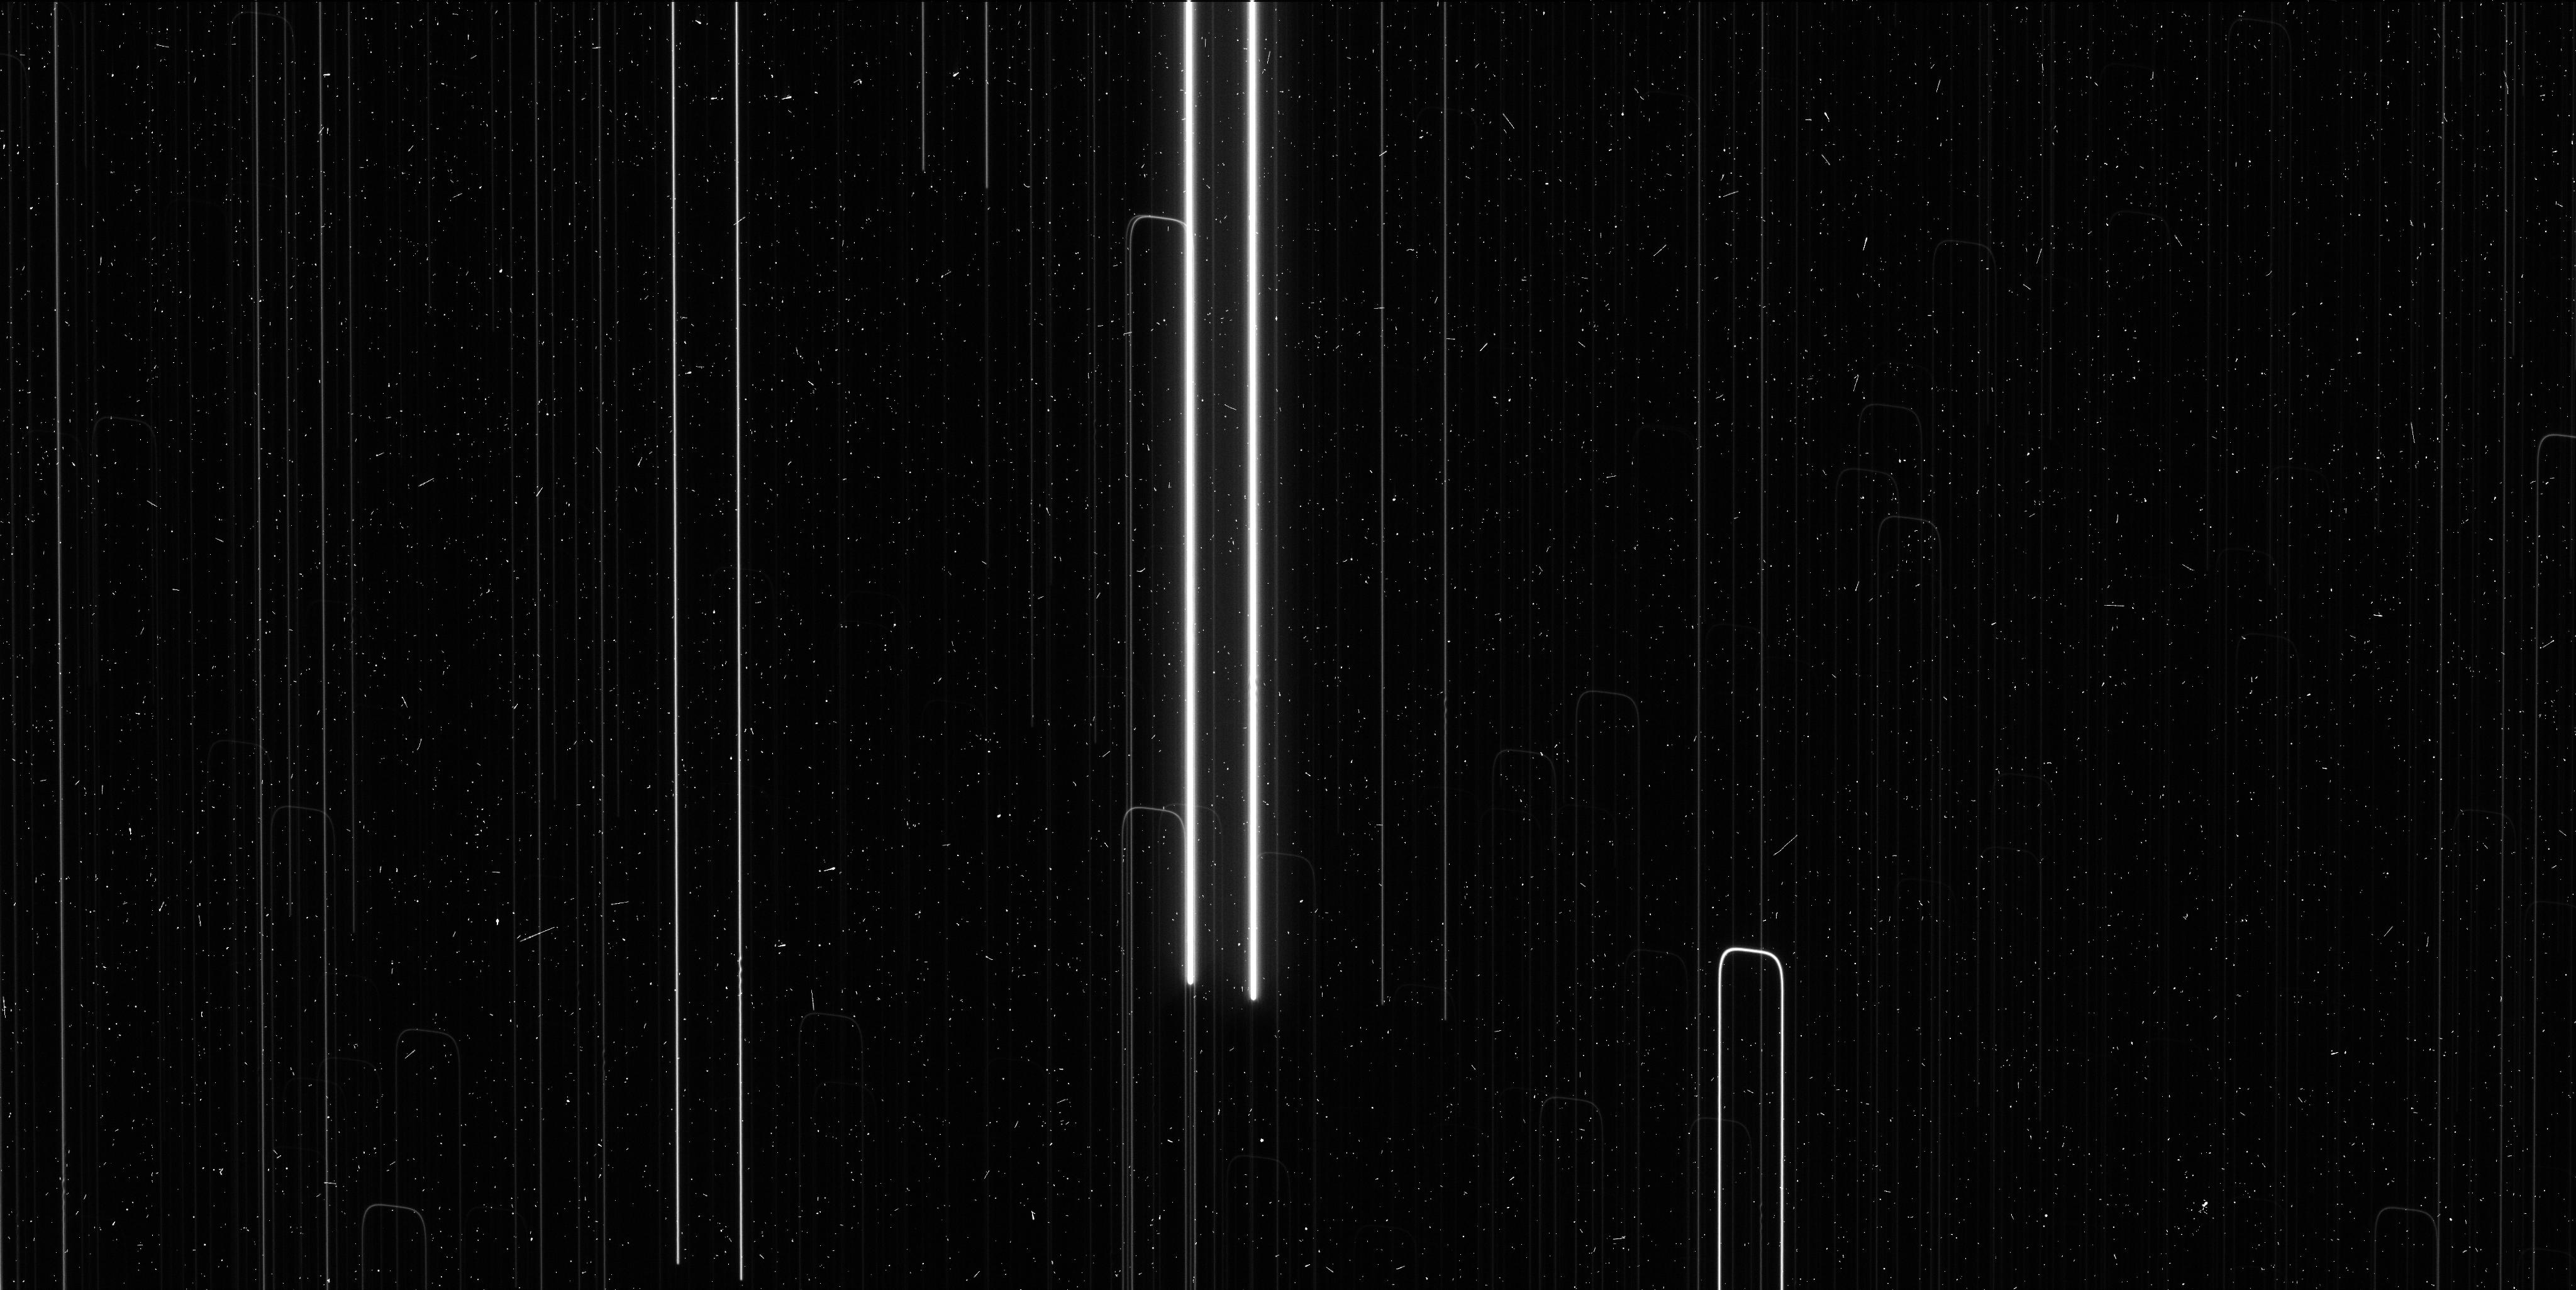
Target: V-AQ-CAR. Instrument: WFC3/UVIS. Filter: F621M. Exposure: 6 min. Observation ID: icir07sxq

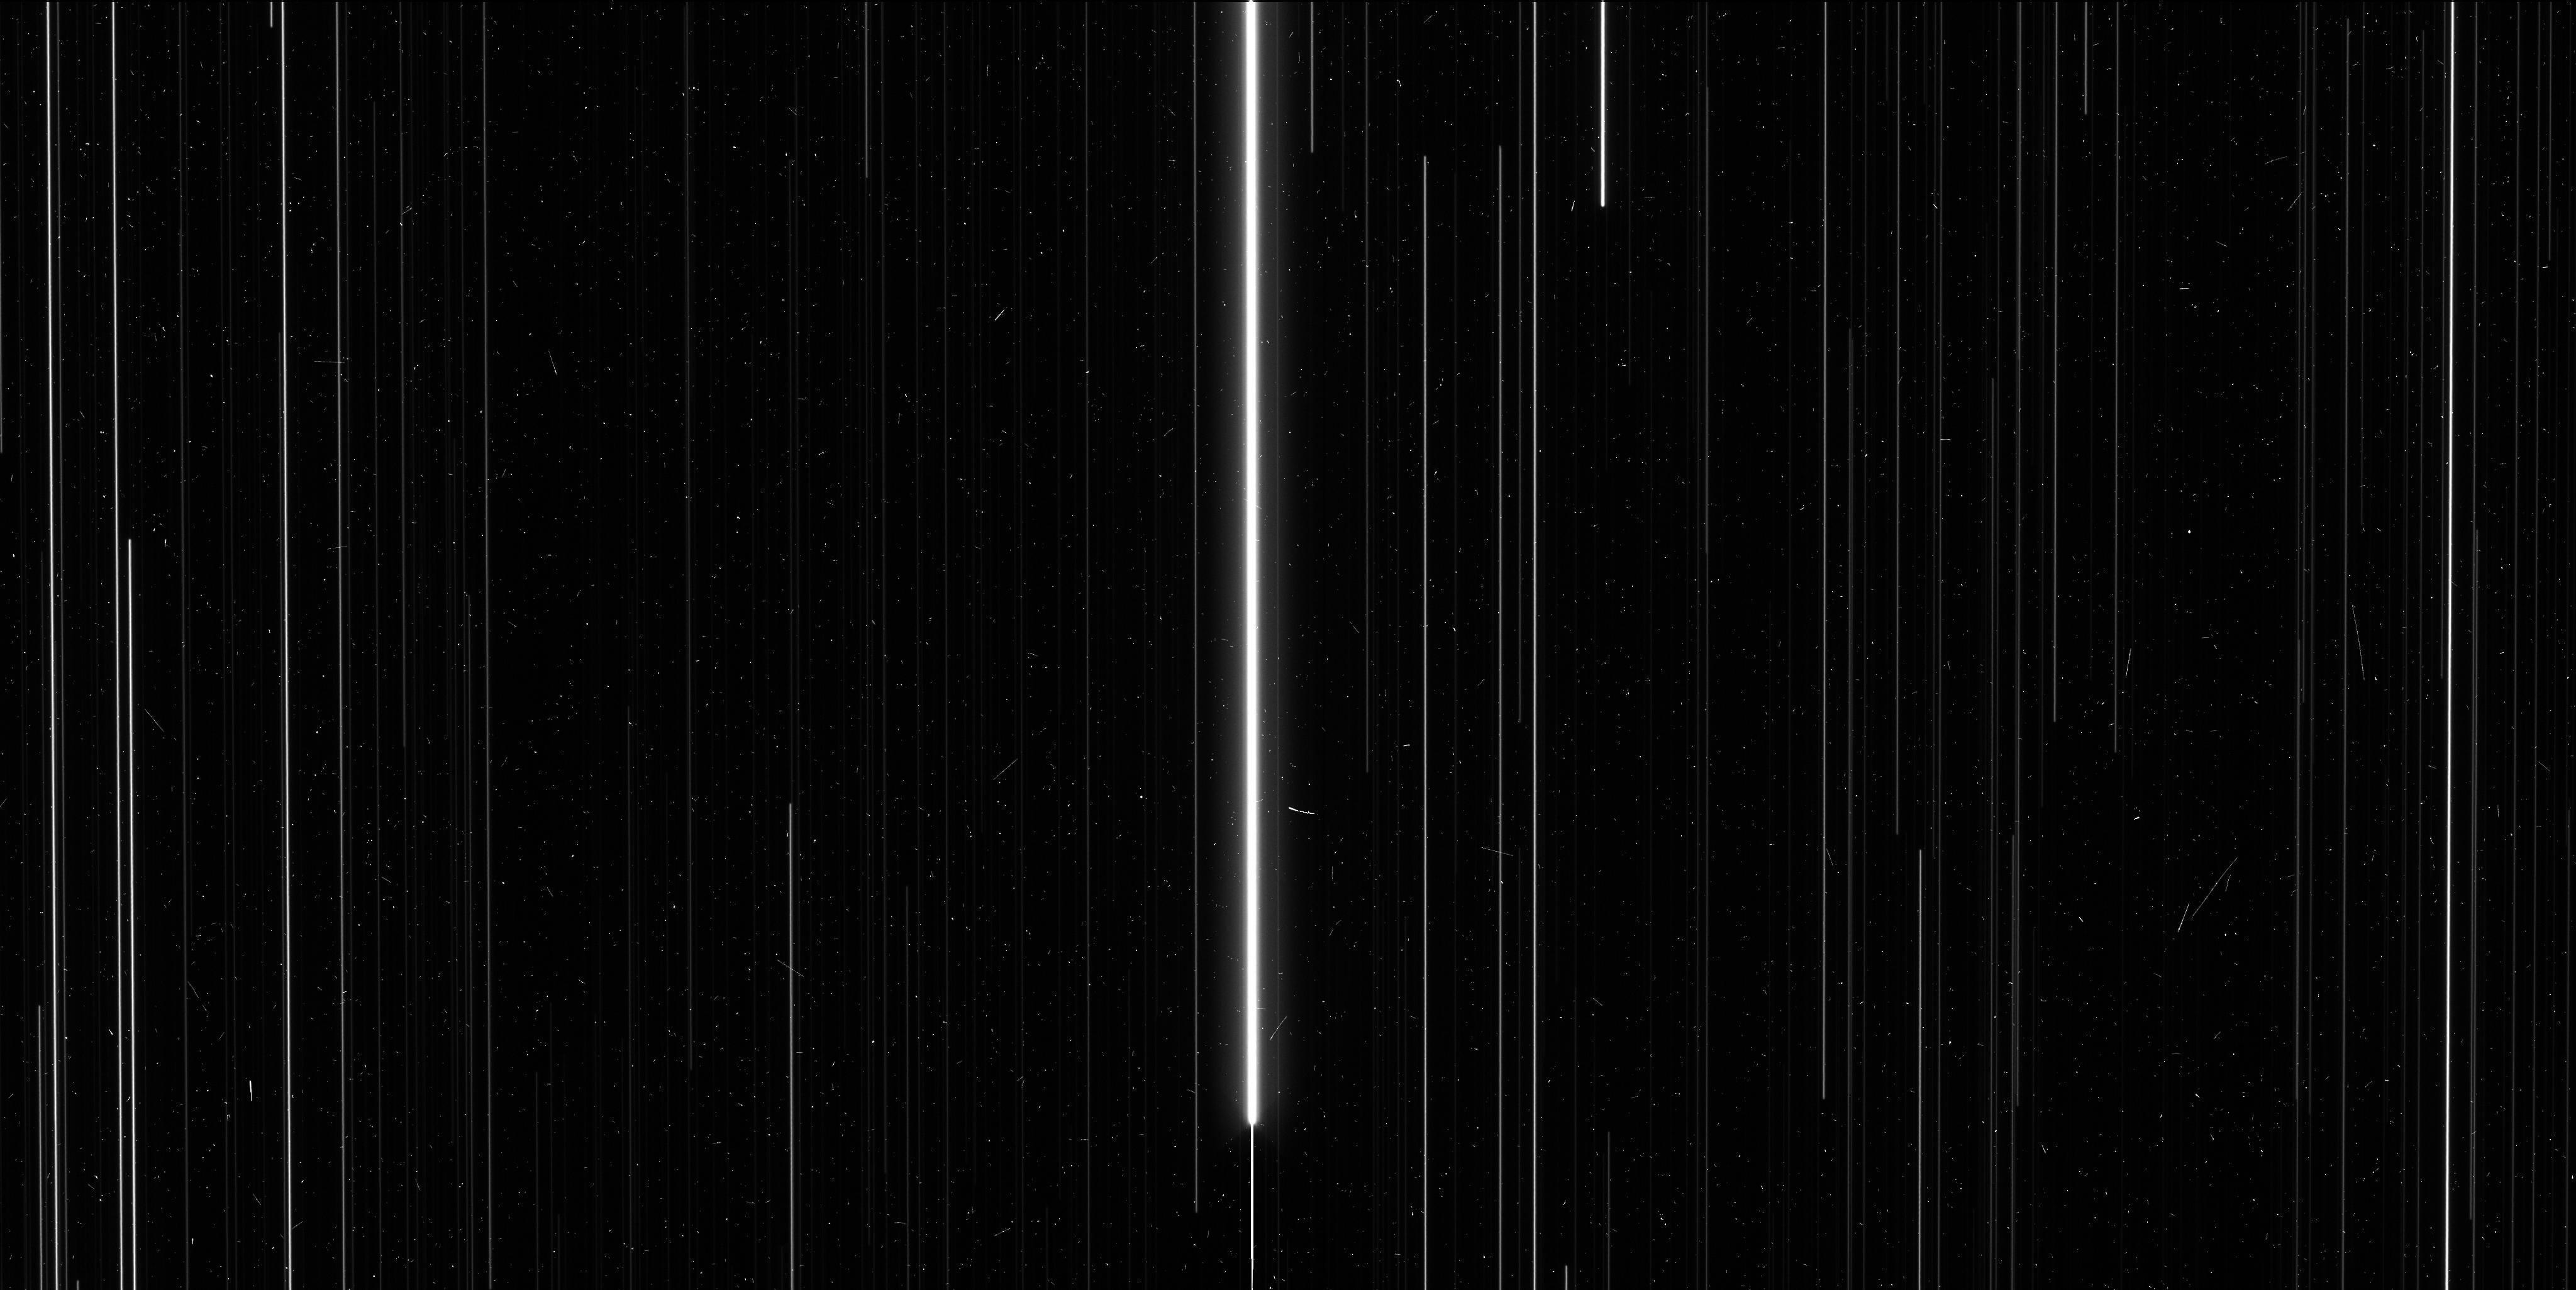
Target: V-HW-CAR. Instrument: WFC3/UVIS. Filter: F606W. Exposure: 6 min. Observation ID: icir08x8q

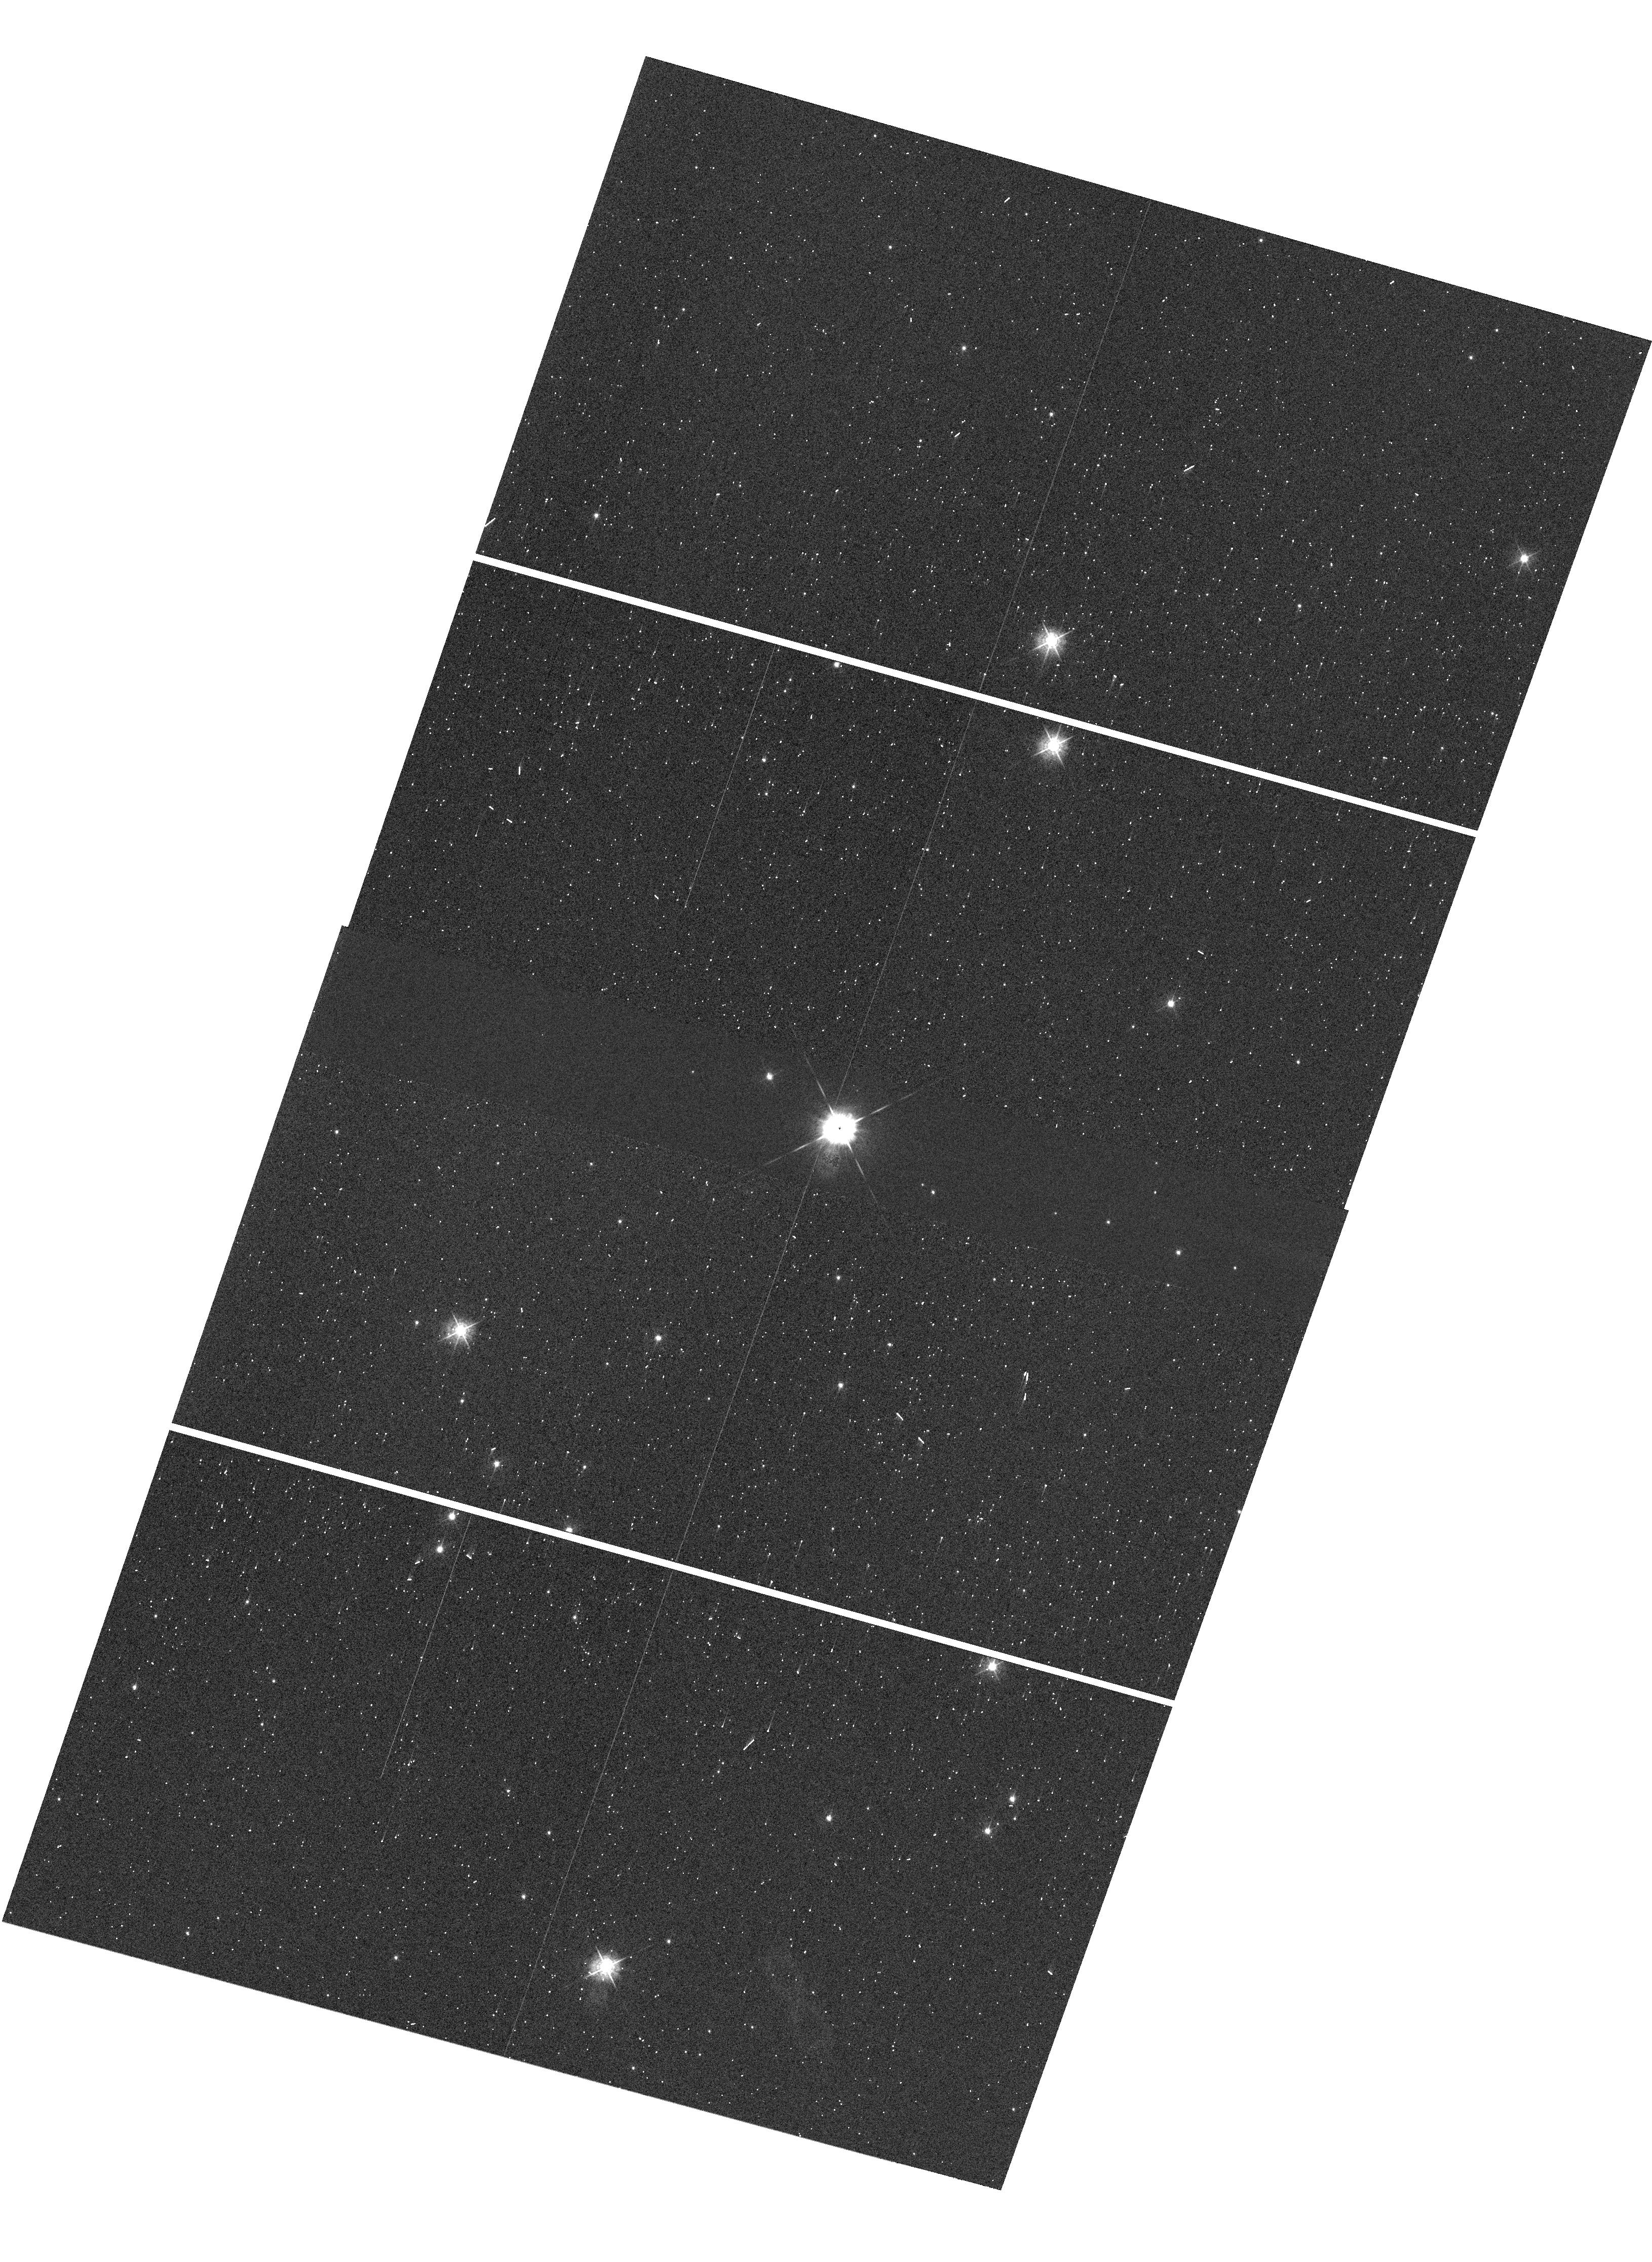
Target: V-SS-CMA. Instrument: WFC3/UVIS. Filter: F547M. Exposure: 1 min. Observation ID: hst_13678_03_wfc3_uvis_f547m_icir03

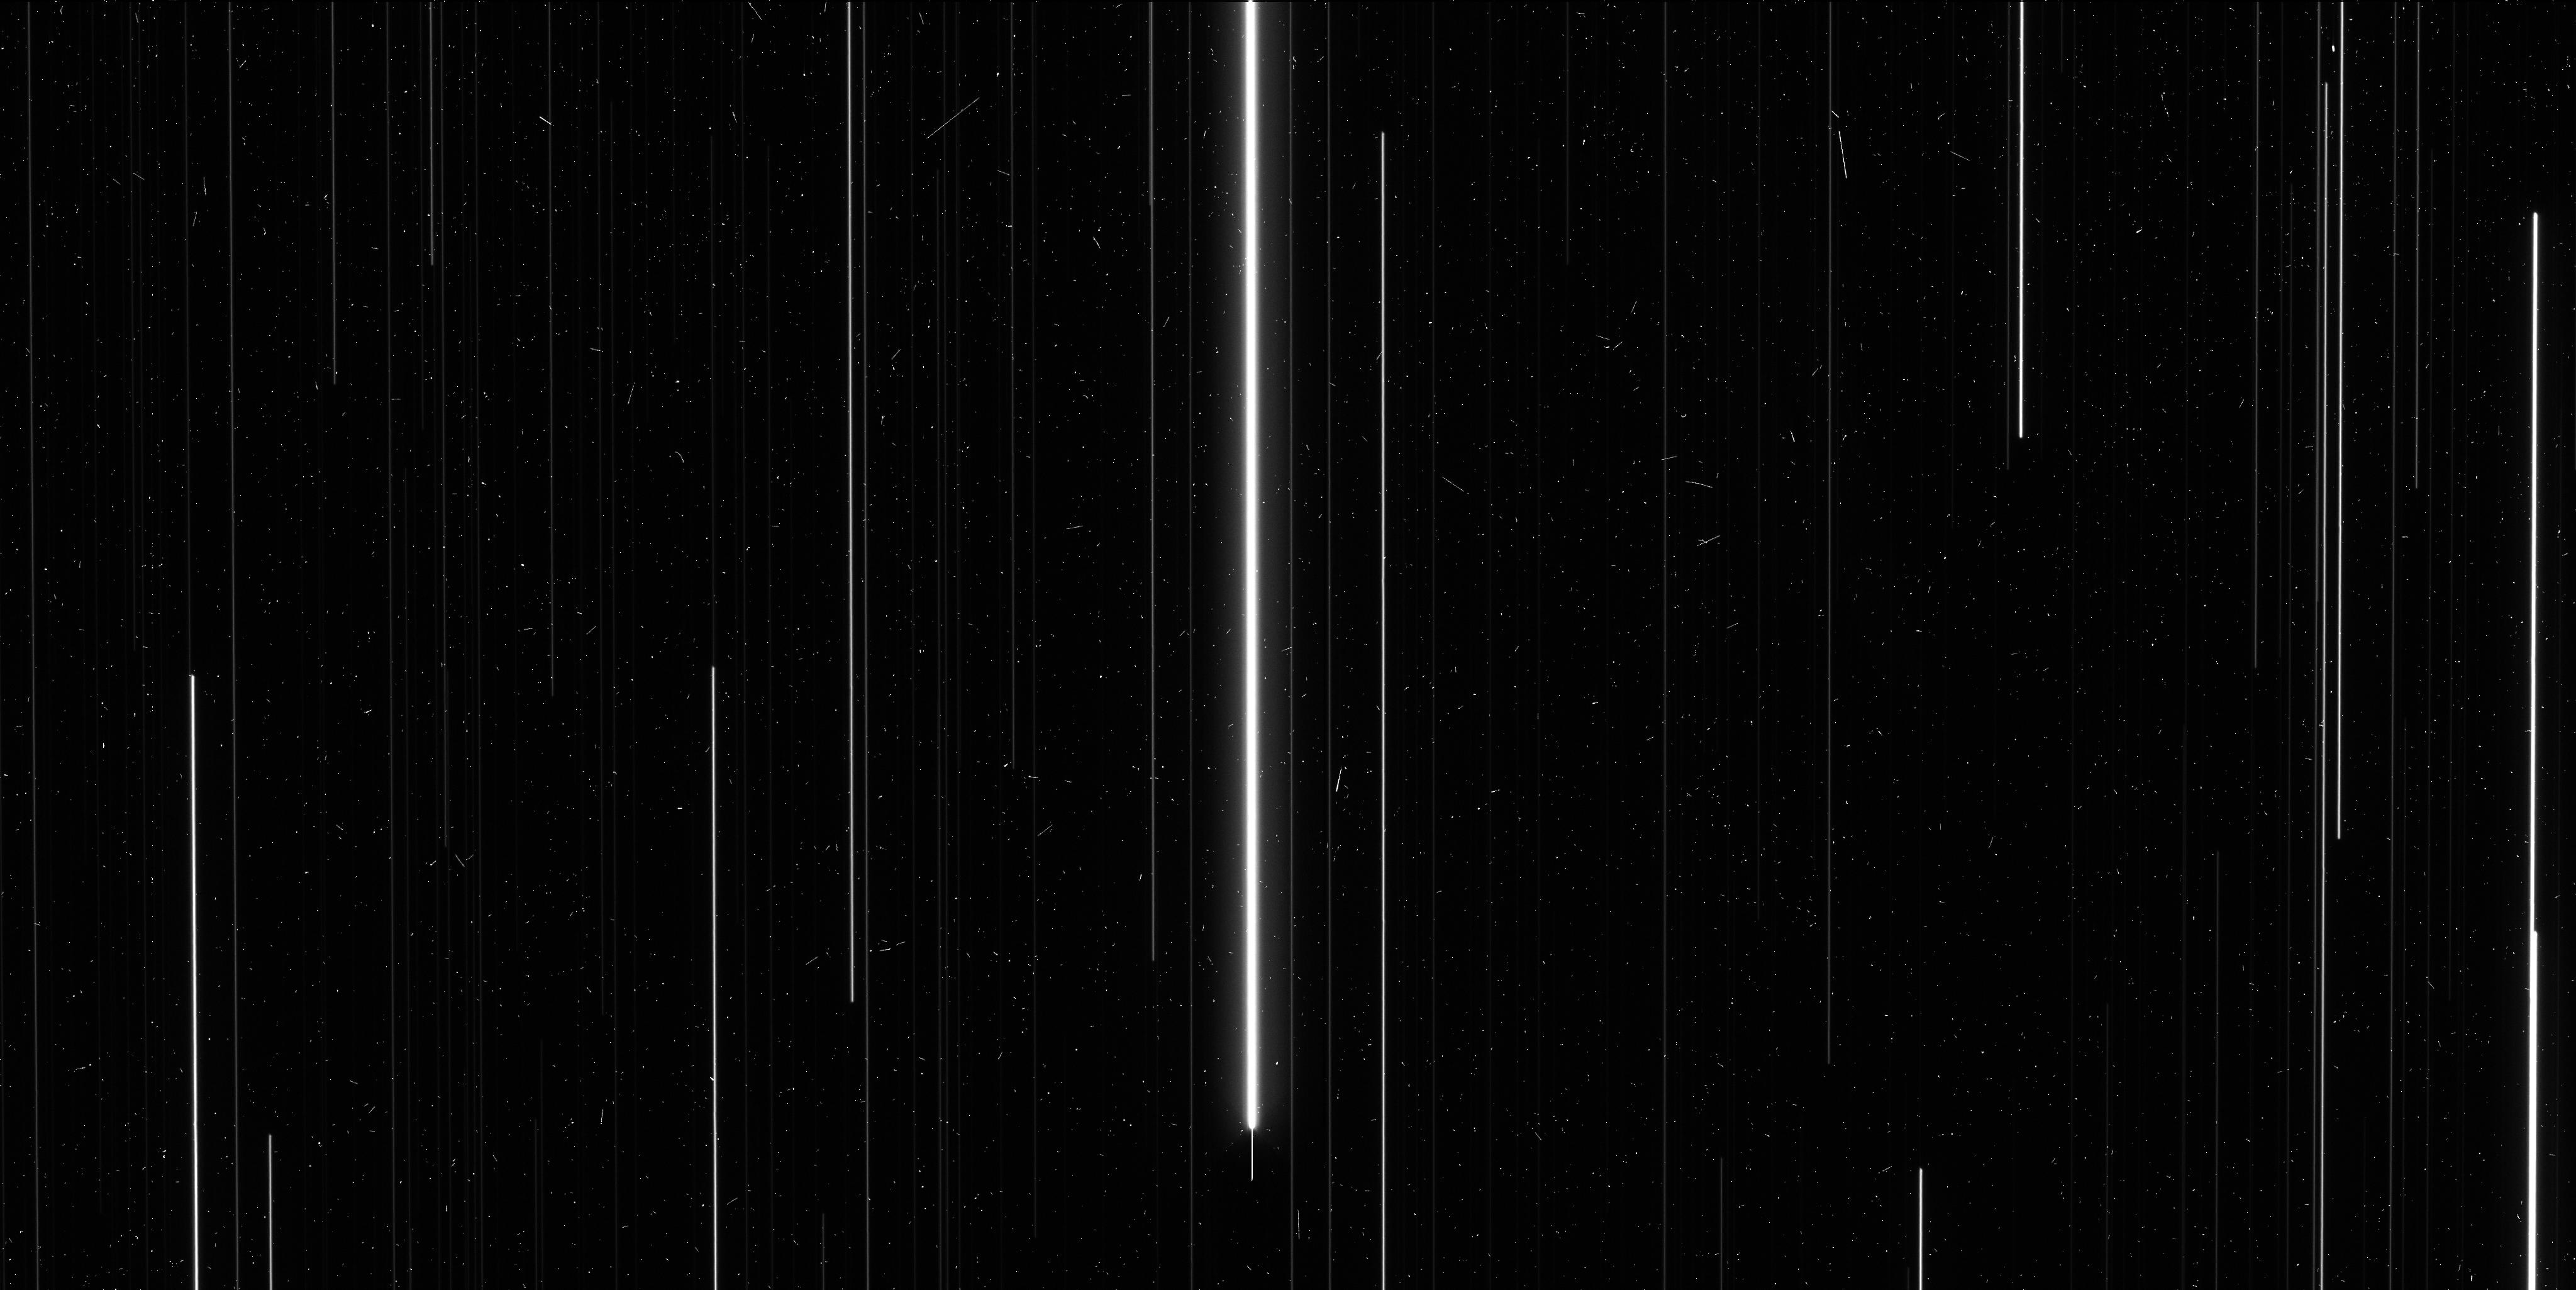
Target: V-DD-CAS. Instrument: WFC3/UVIS. Filter: F606W. Exposure: 6 min. Observation ID: icir09ejq

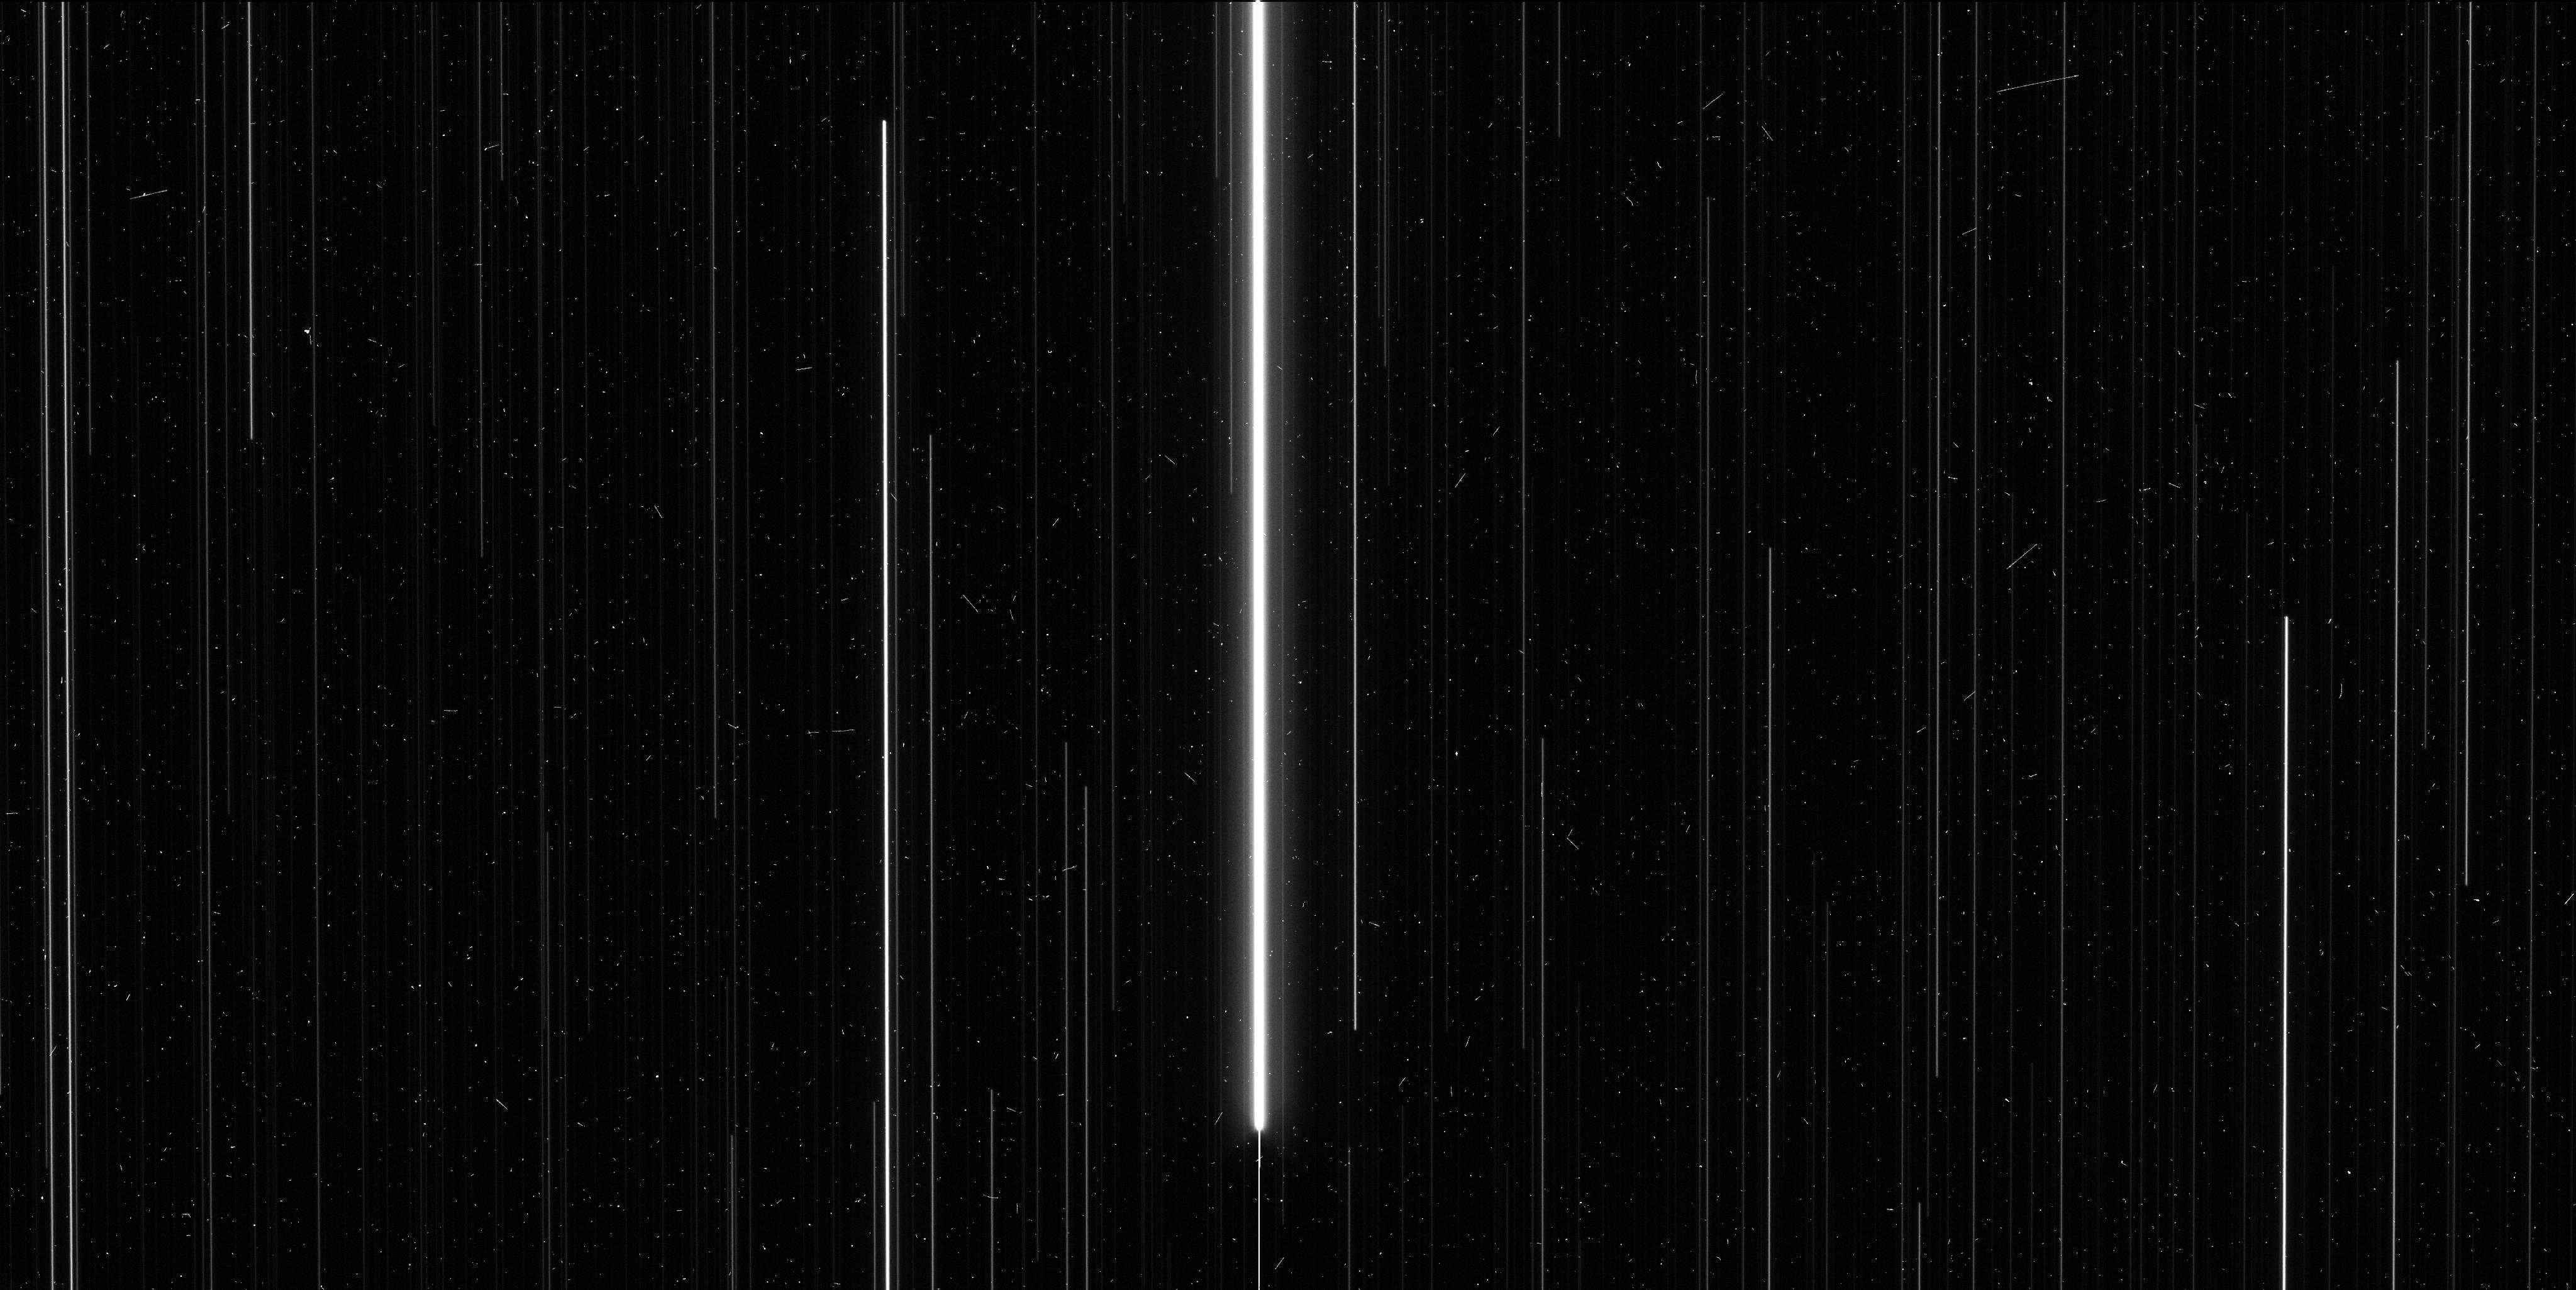
Target: V-XY-CAR. Instrument: WFC3/UVIS. Filter: F606W. Exposure: 6 min. Observation ID: icir01qwq

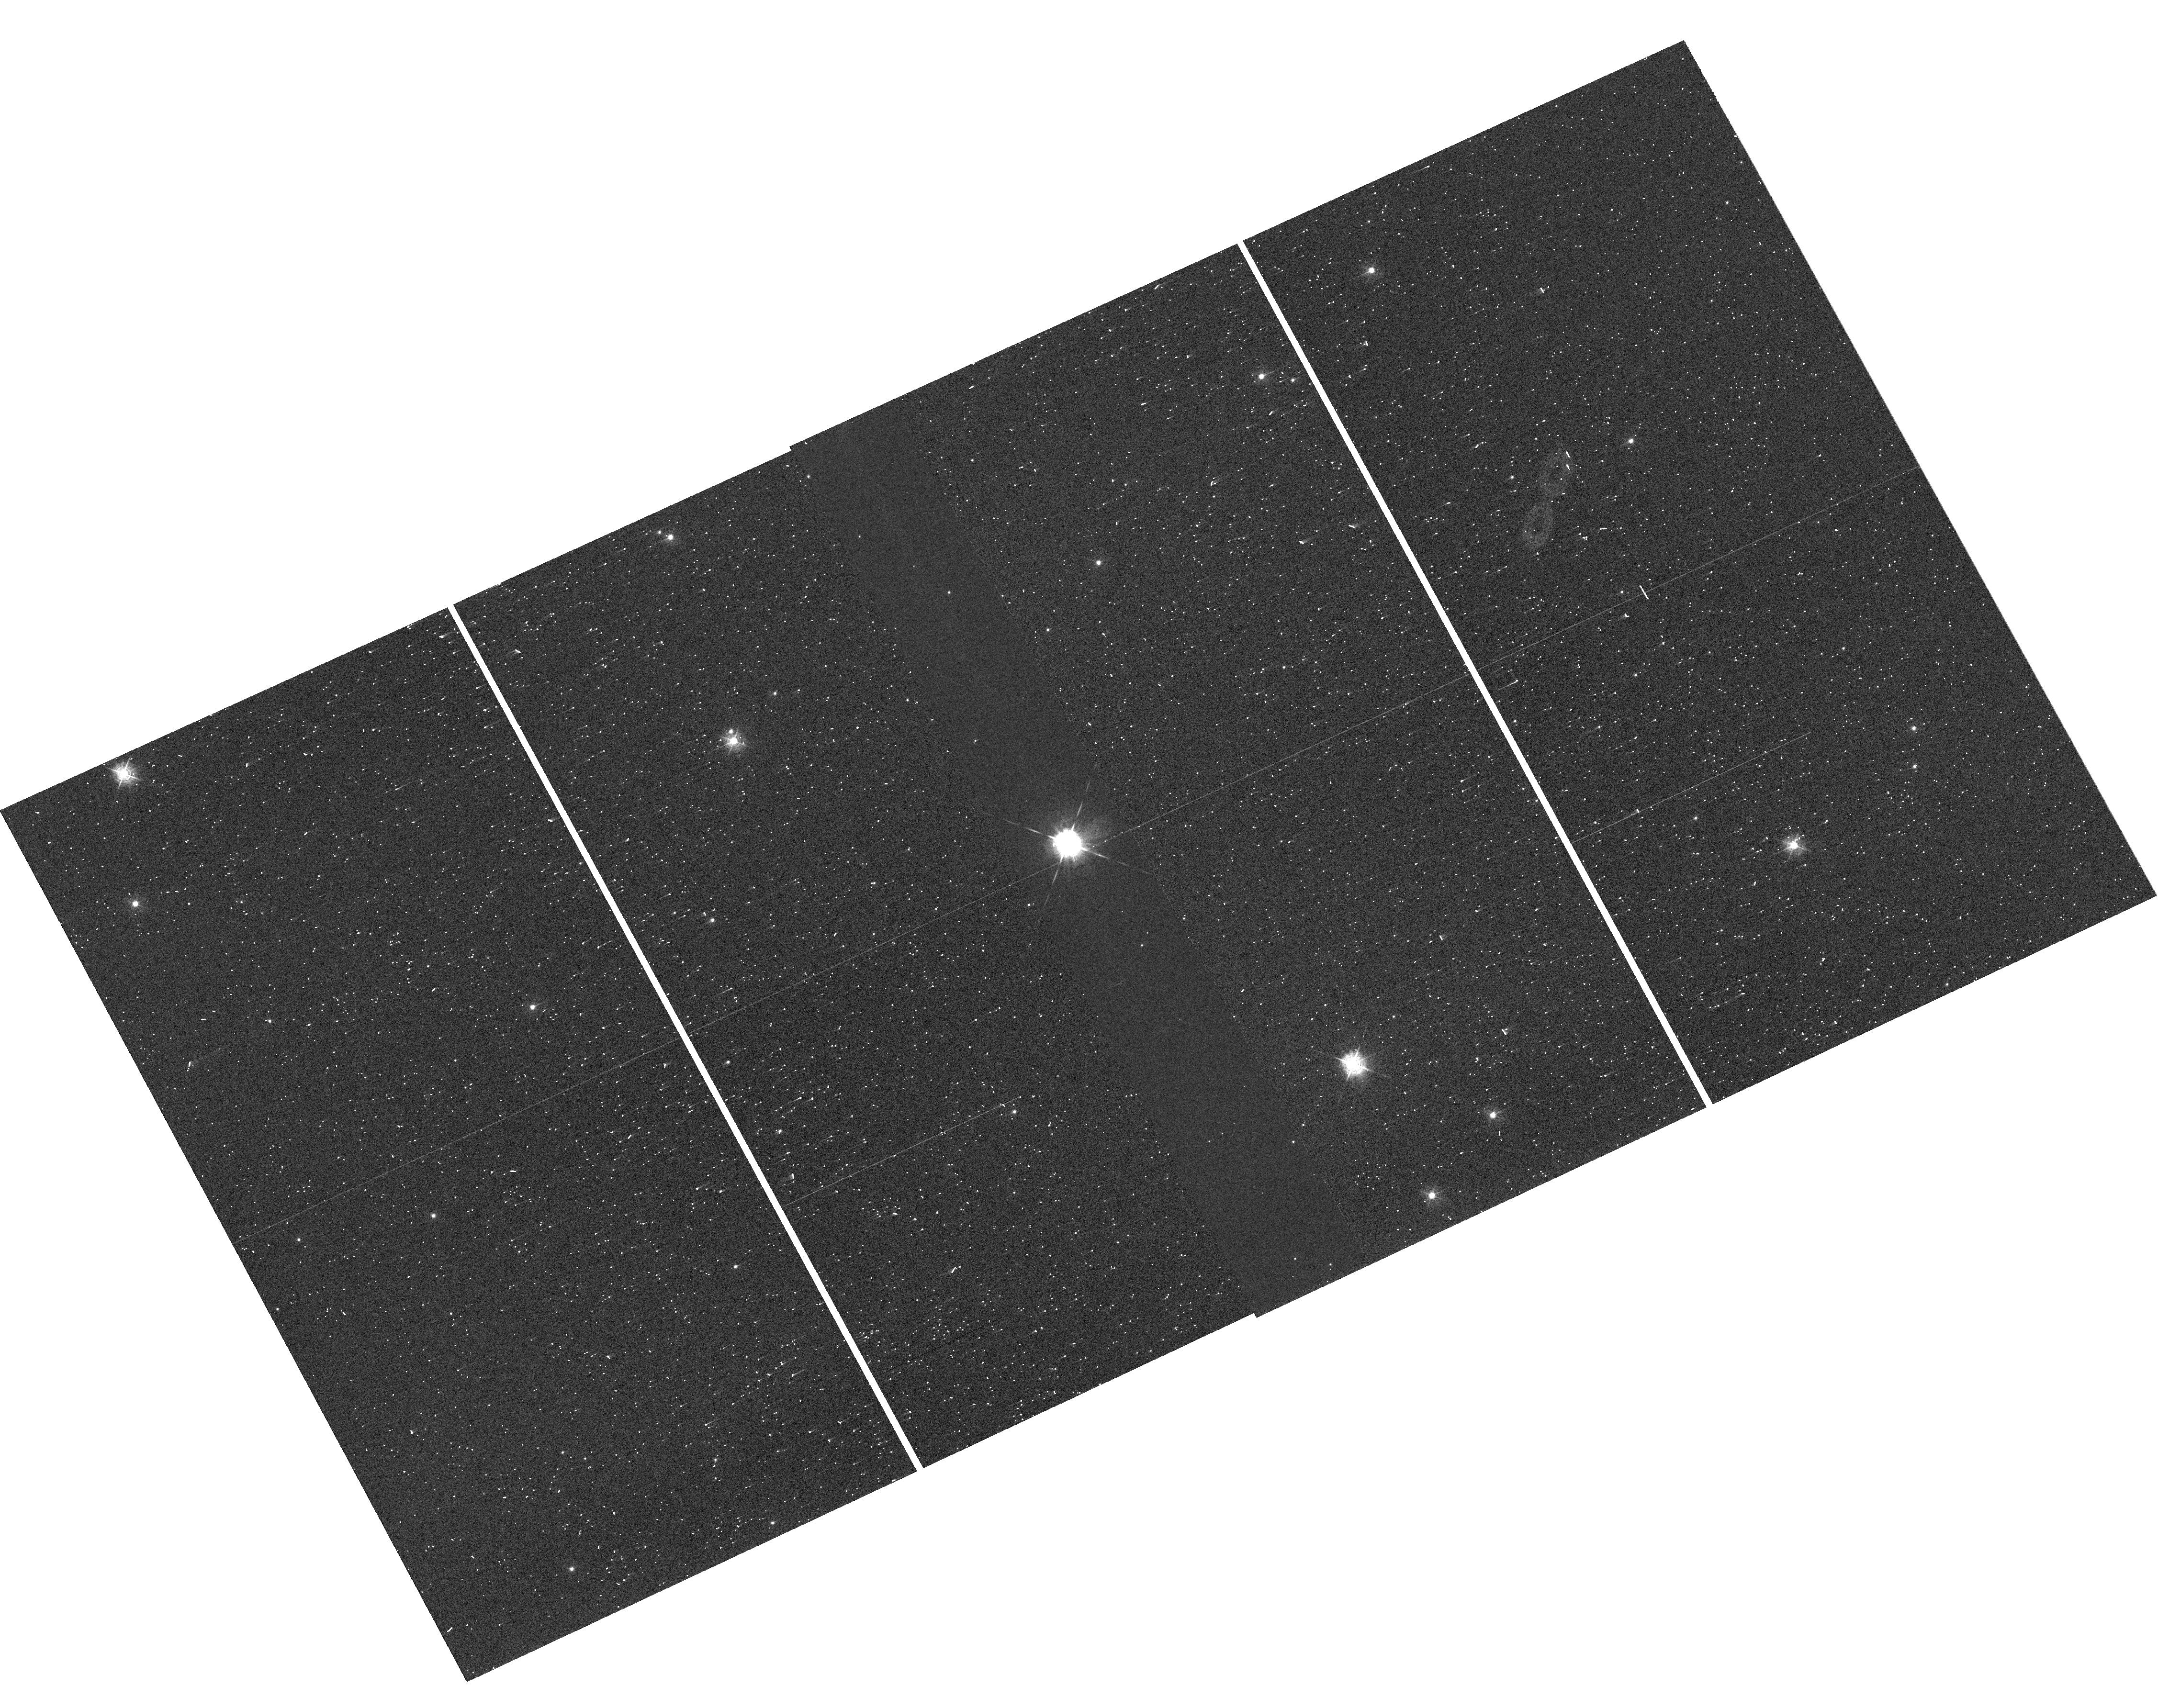
Target: V-VX-PER. Instrument: WFC3/UVIS. Filter: F467M. Exposure: 2 min. Observation ID: hst_13678_11_wfc3_uvis_f467m_icir11

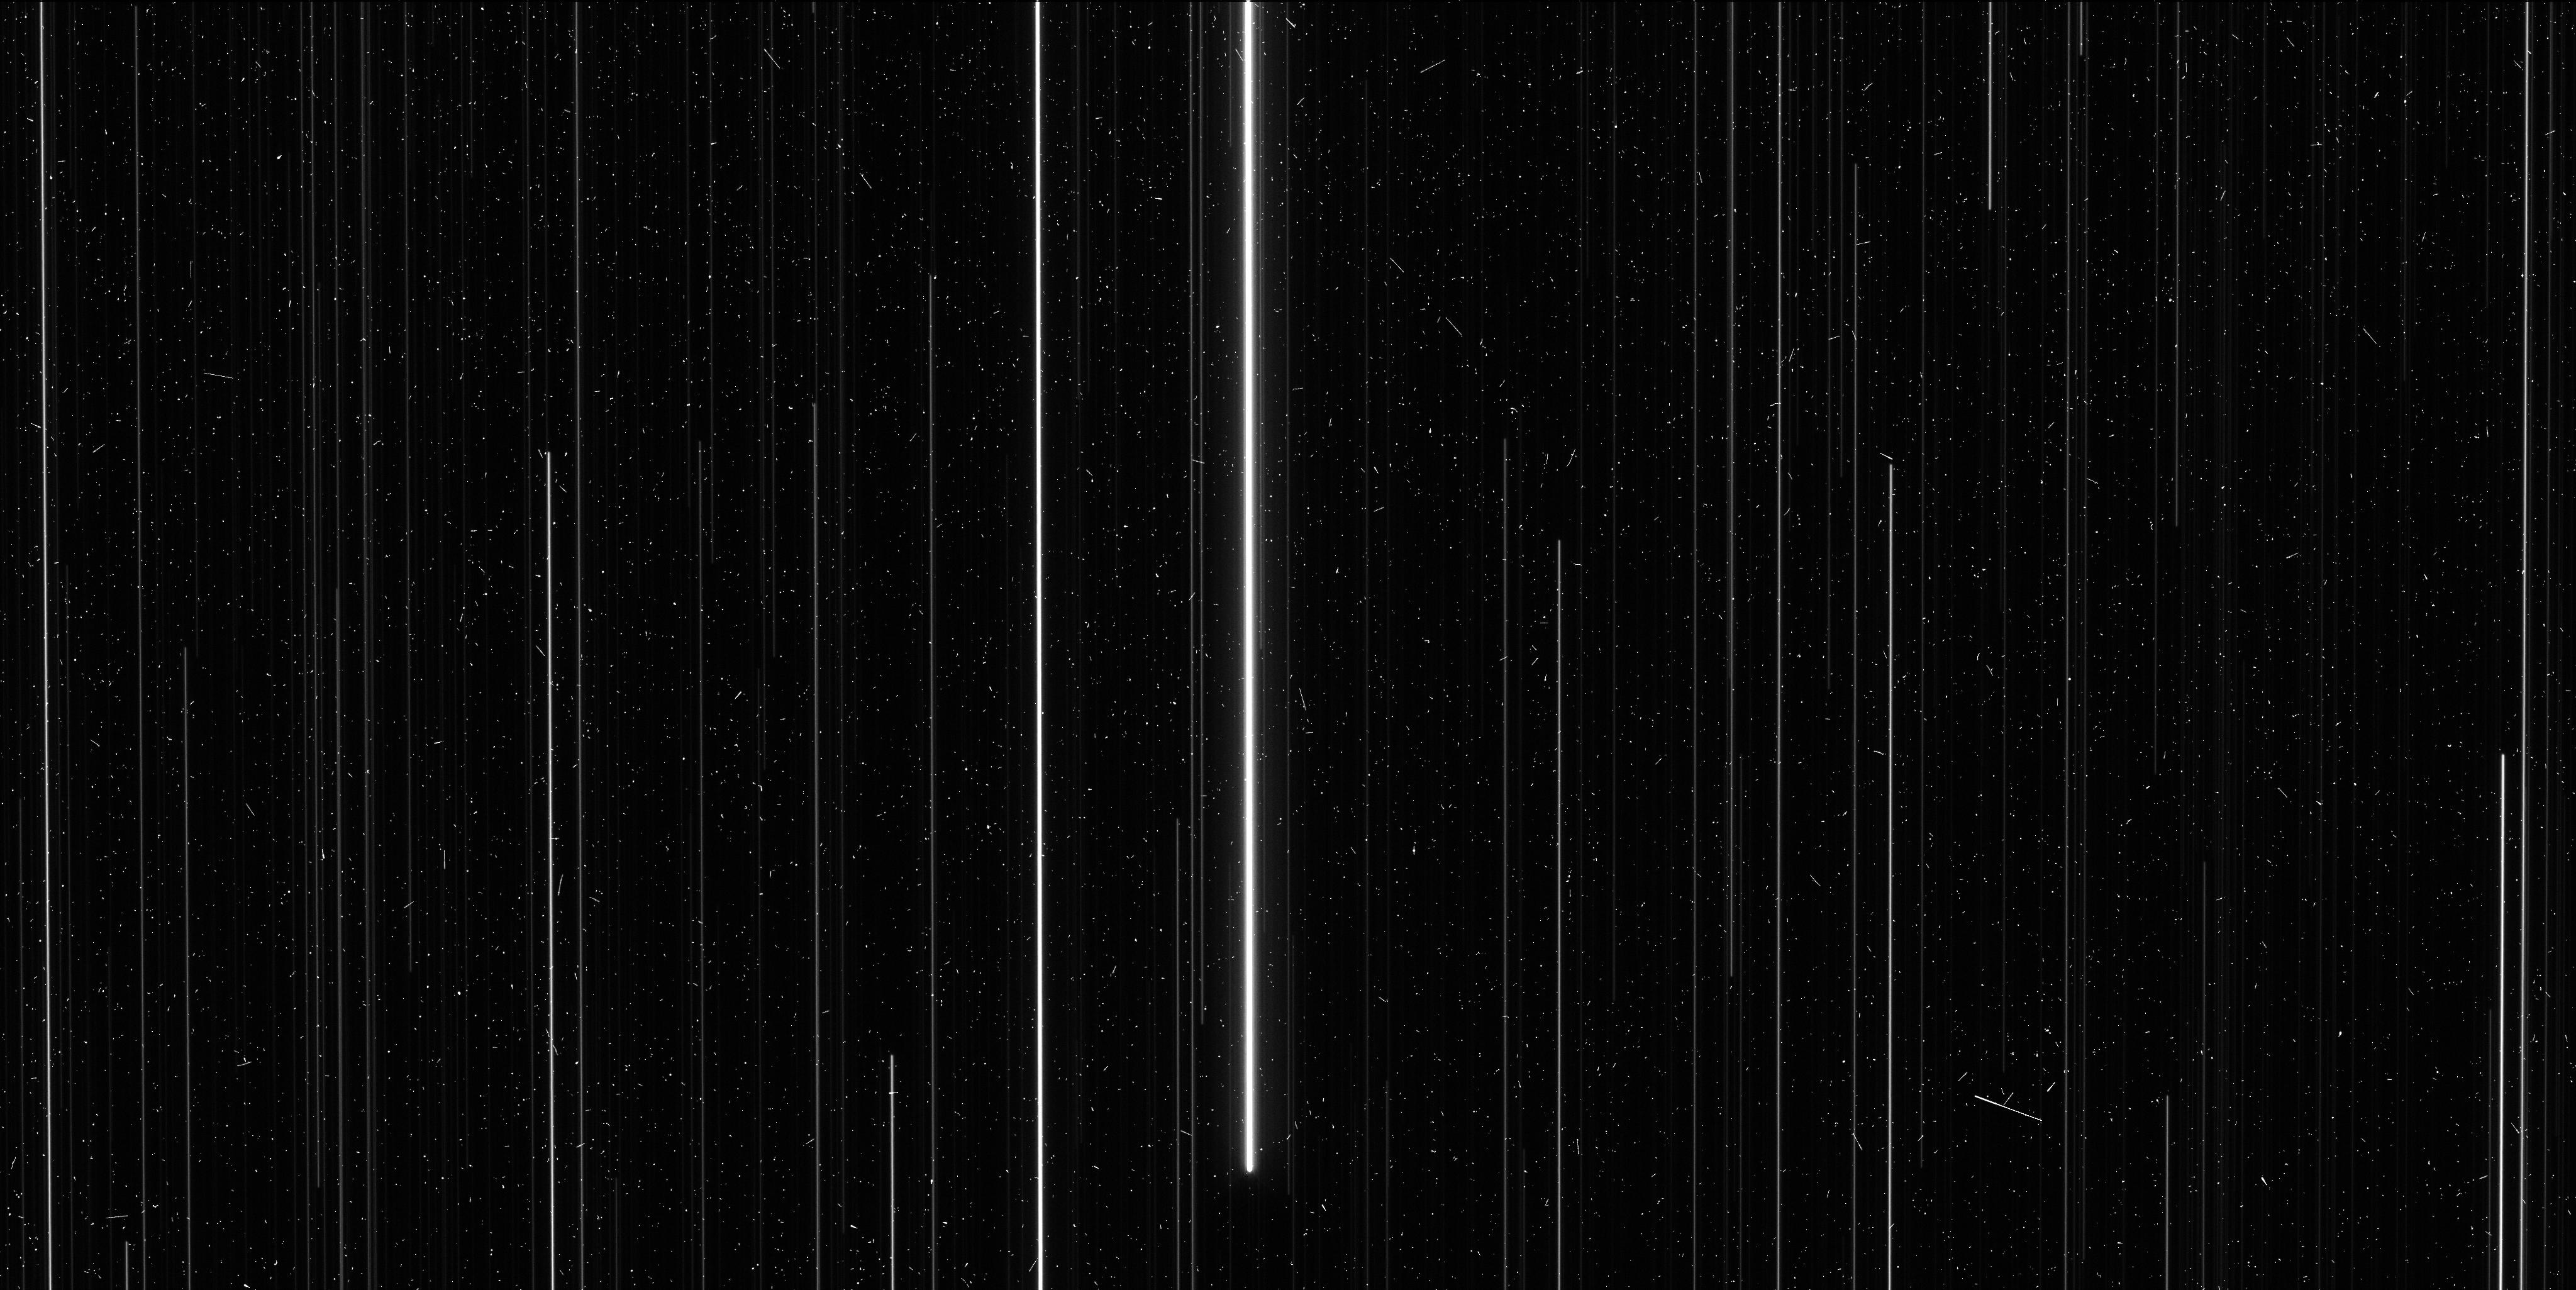
Target: V-Z-SCT. Instrument: WFC3/UVIS. Filter: F621M. Exposure: 6 min. Observation ID: icir02byq

The Fifth and Final Epoch (PI: Riess, Adam)

A local measurement of the Hubble Constant with 1-2% precision can resolve recent hints of surprises in the cosmological model involving the nature of dark energy and the claimed presence of a new species of neutrino. Its leverage would be great, equal to nearly doubling the extent of near-term cosmological surveys like DES, BOSS and Pan-STARRS. We are building a new distance ladder to double the current precision of the Hubble constant to <2% by attacking the largest unaddressed obstacle to its determination, the lack of parallaxes of long period Milky Way Cepheids. We have developed a new technique to measure relative astrometry using spatial scanning with WFC3 to reach an unprecedented 30-microarcsecond precision scale for stars and measure parallaxes at 1-4 kiloparsecs. Our first completed measurement shows that a fifth epoch, included as a trial for our first measured parallax, is invaluable for 1) identifying astrometric binaries that can otherwise contaminate the derived Cepheid parallax, 2) fully removing the correlation in error between parallax and proper motion, and 3) improving the Cepheid parallax precision by 25%, equal to a 55% augmentation in the Cepheid sample size, much better than the naive (i.e., root n) expectation, a result of the longer temporal baseline and reduced covariance for proper motion. We propose to add this extra measure of robustness and precision to the 18 parallax measurements nearing completion. With Planck data, this new measurement of the Hubble constant will double the precision of the dark energy equation of state parameter, may reveal a new neutrino species, and would further HST's contribution to a task for which it was made.